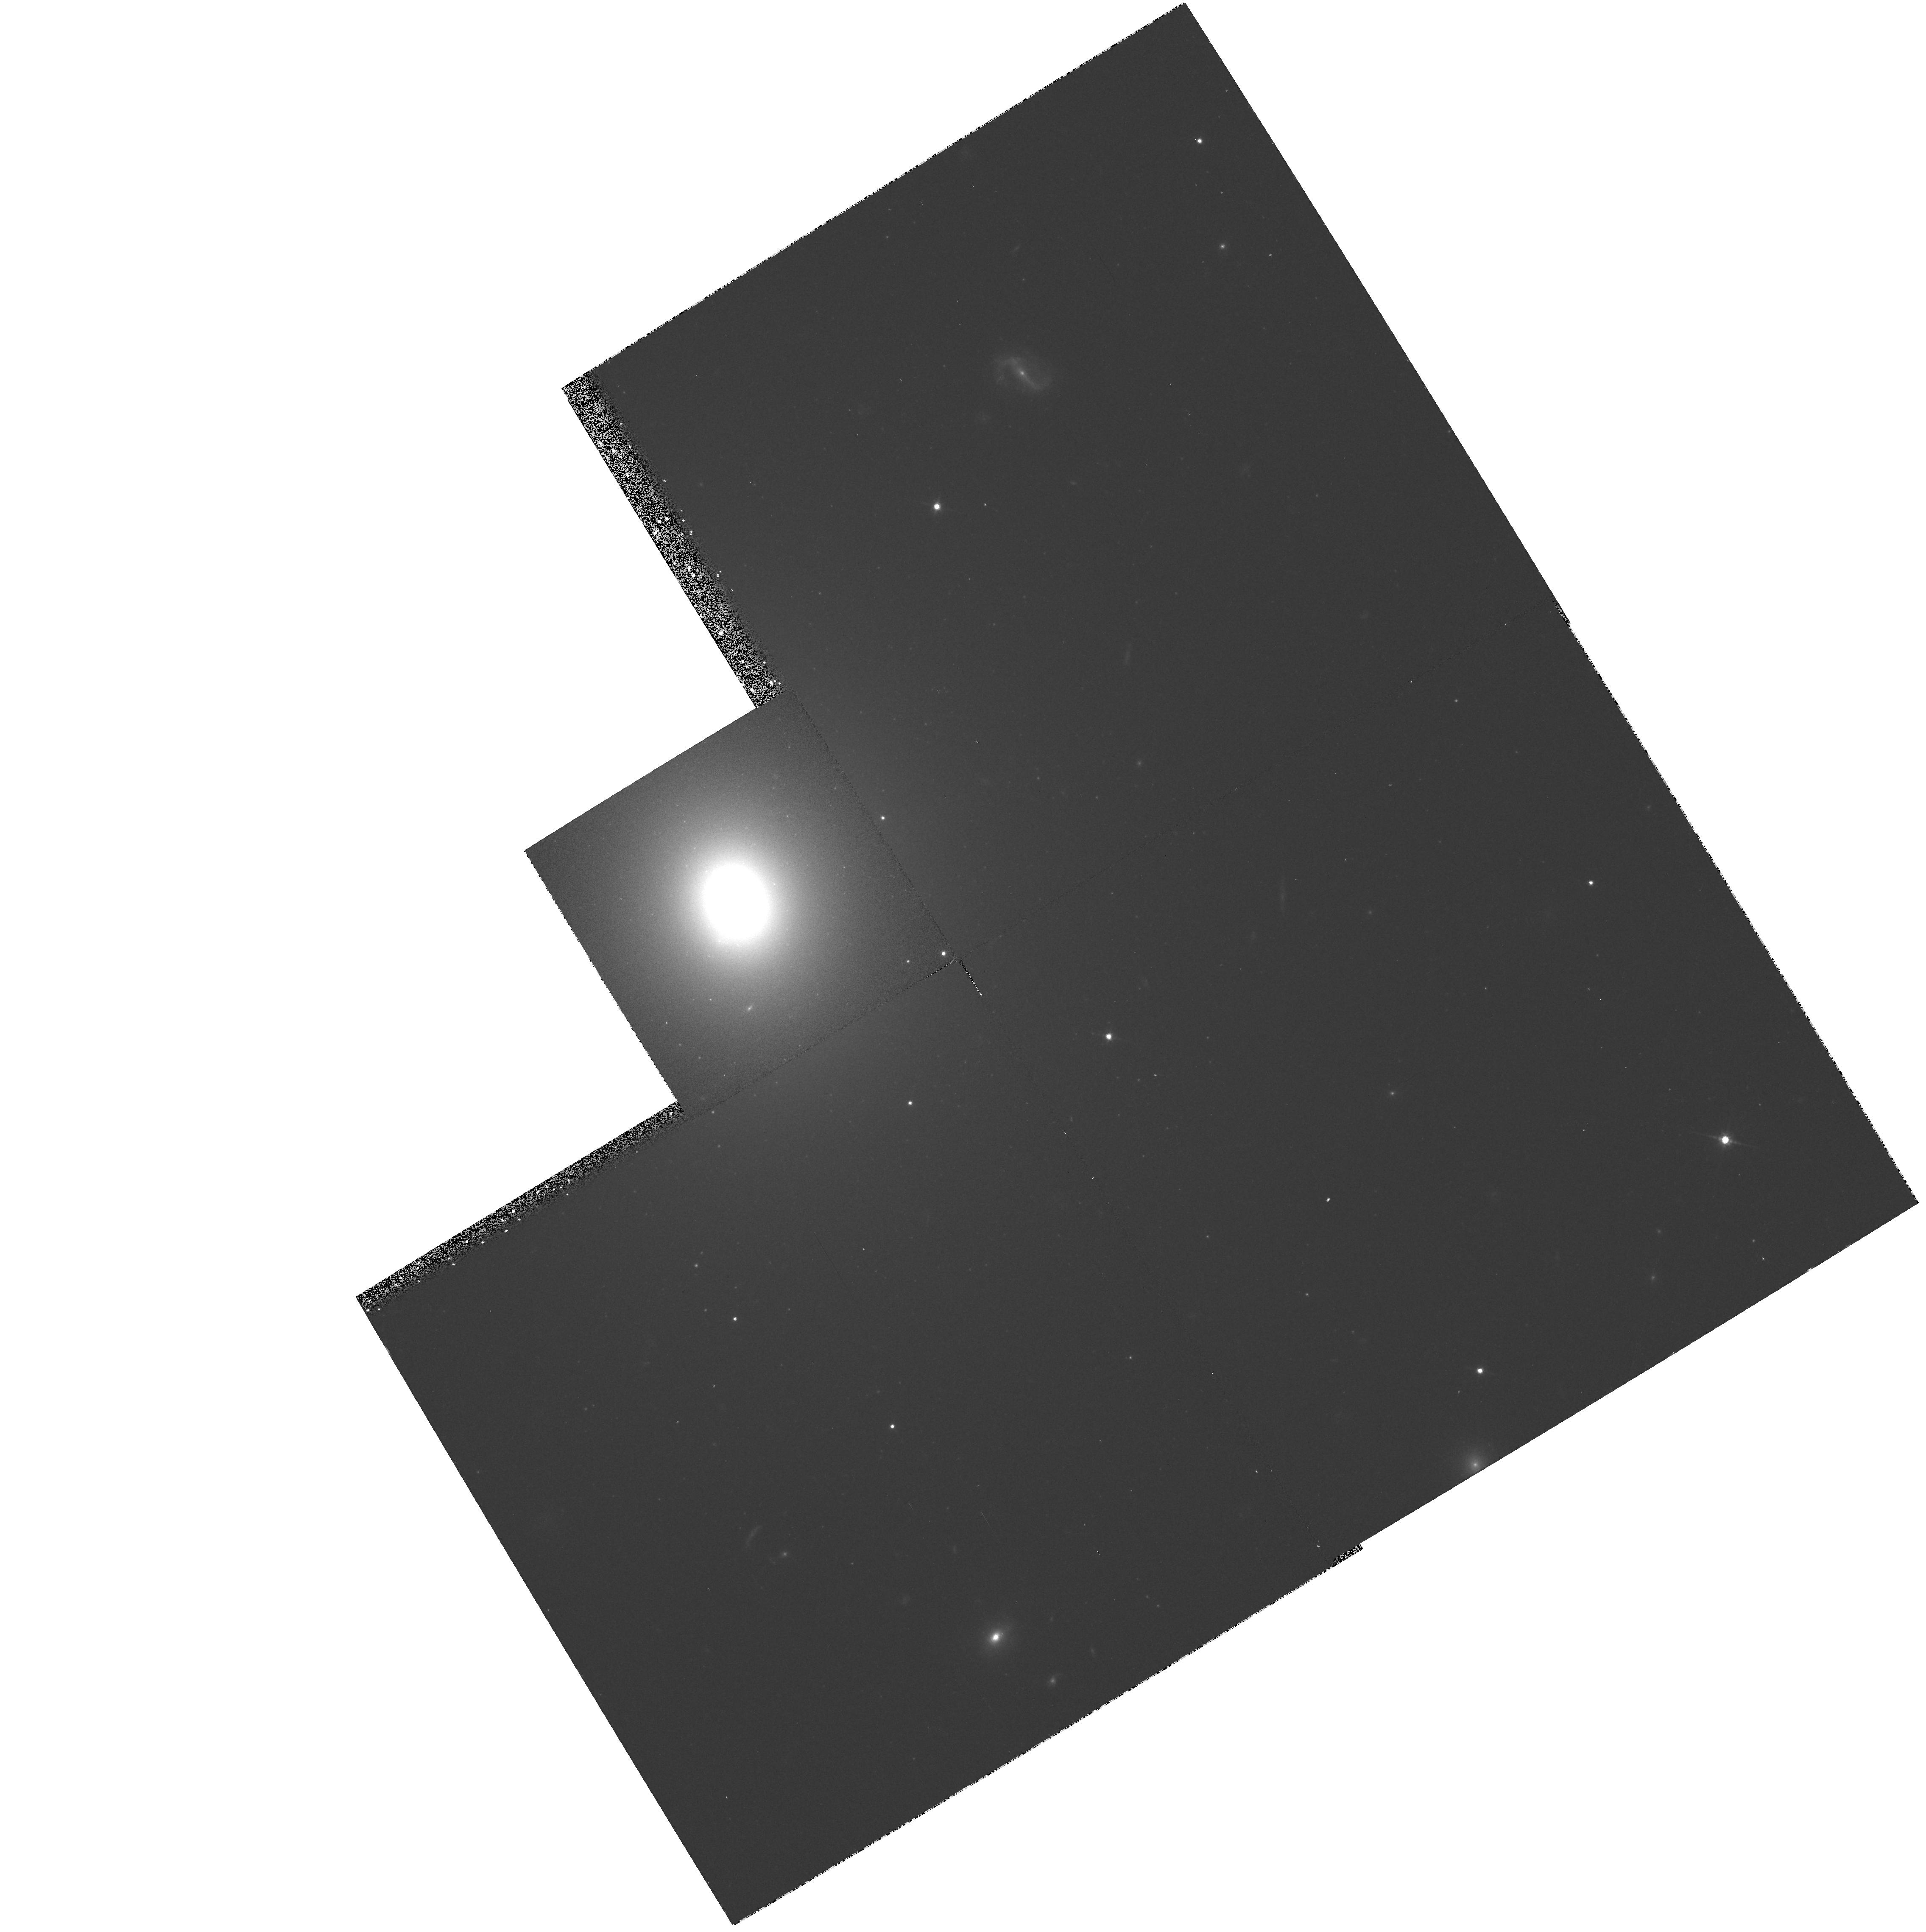
Target: NGC6251-NUC
Instrument: WFPC2/PC
Filter: F814W
Exposure: 17 min
Observation ID: hst_6653_01_wfpc2_pc_f814w_u3fm01

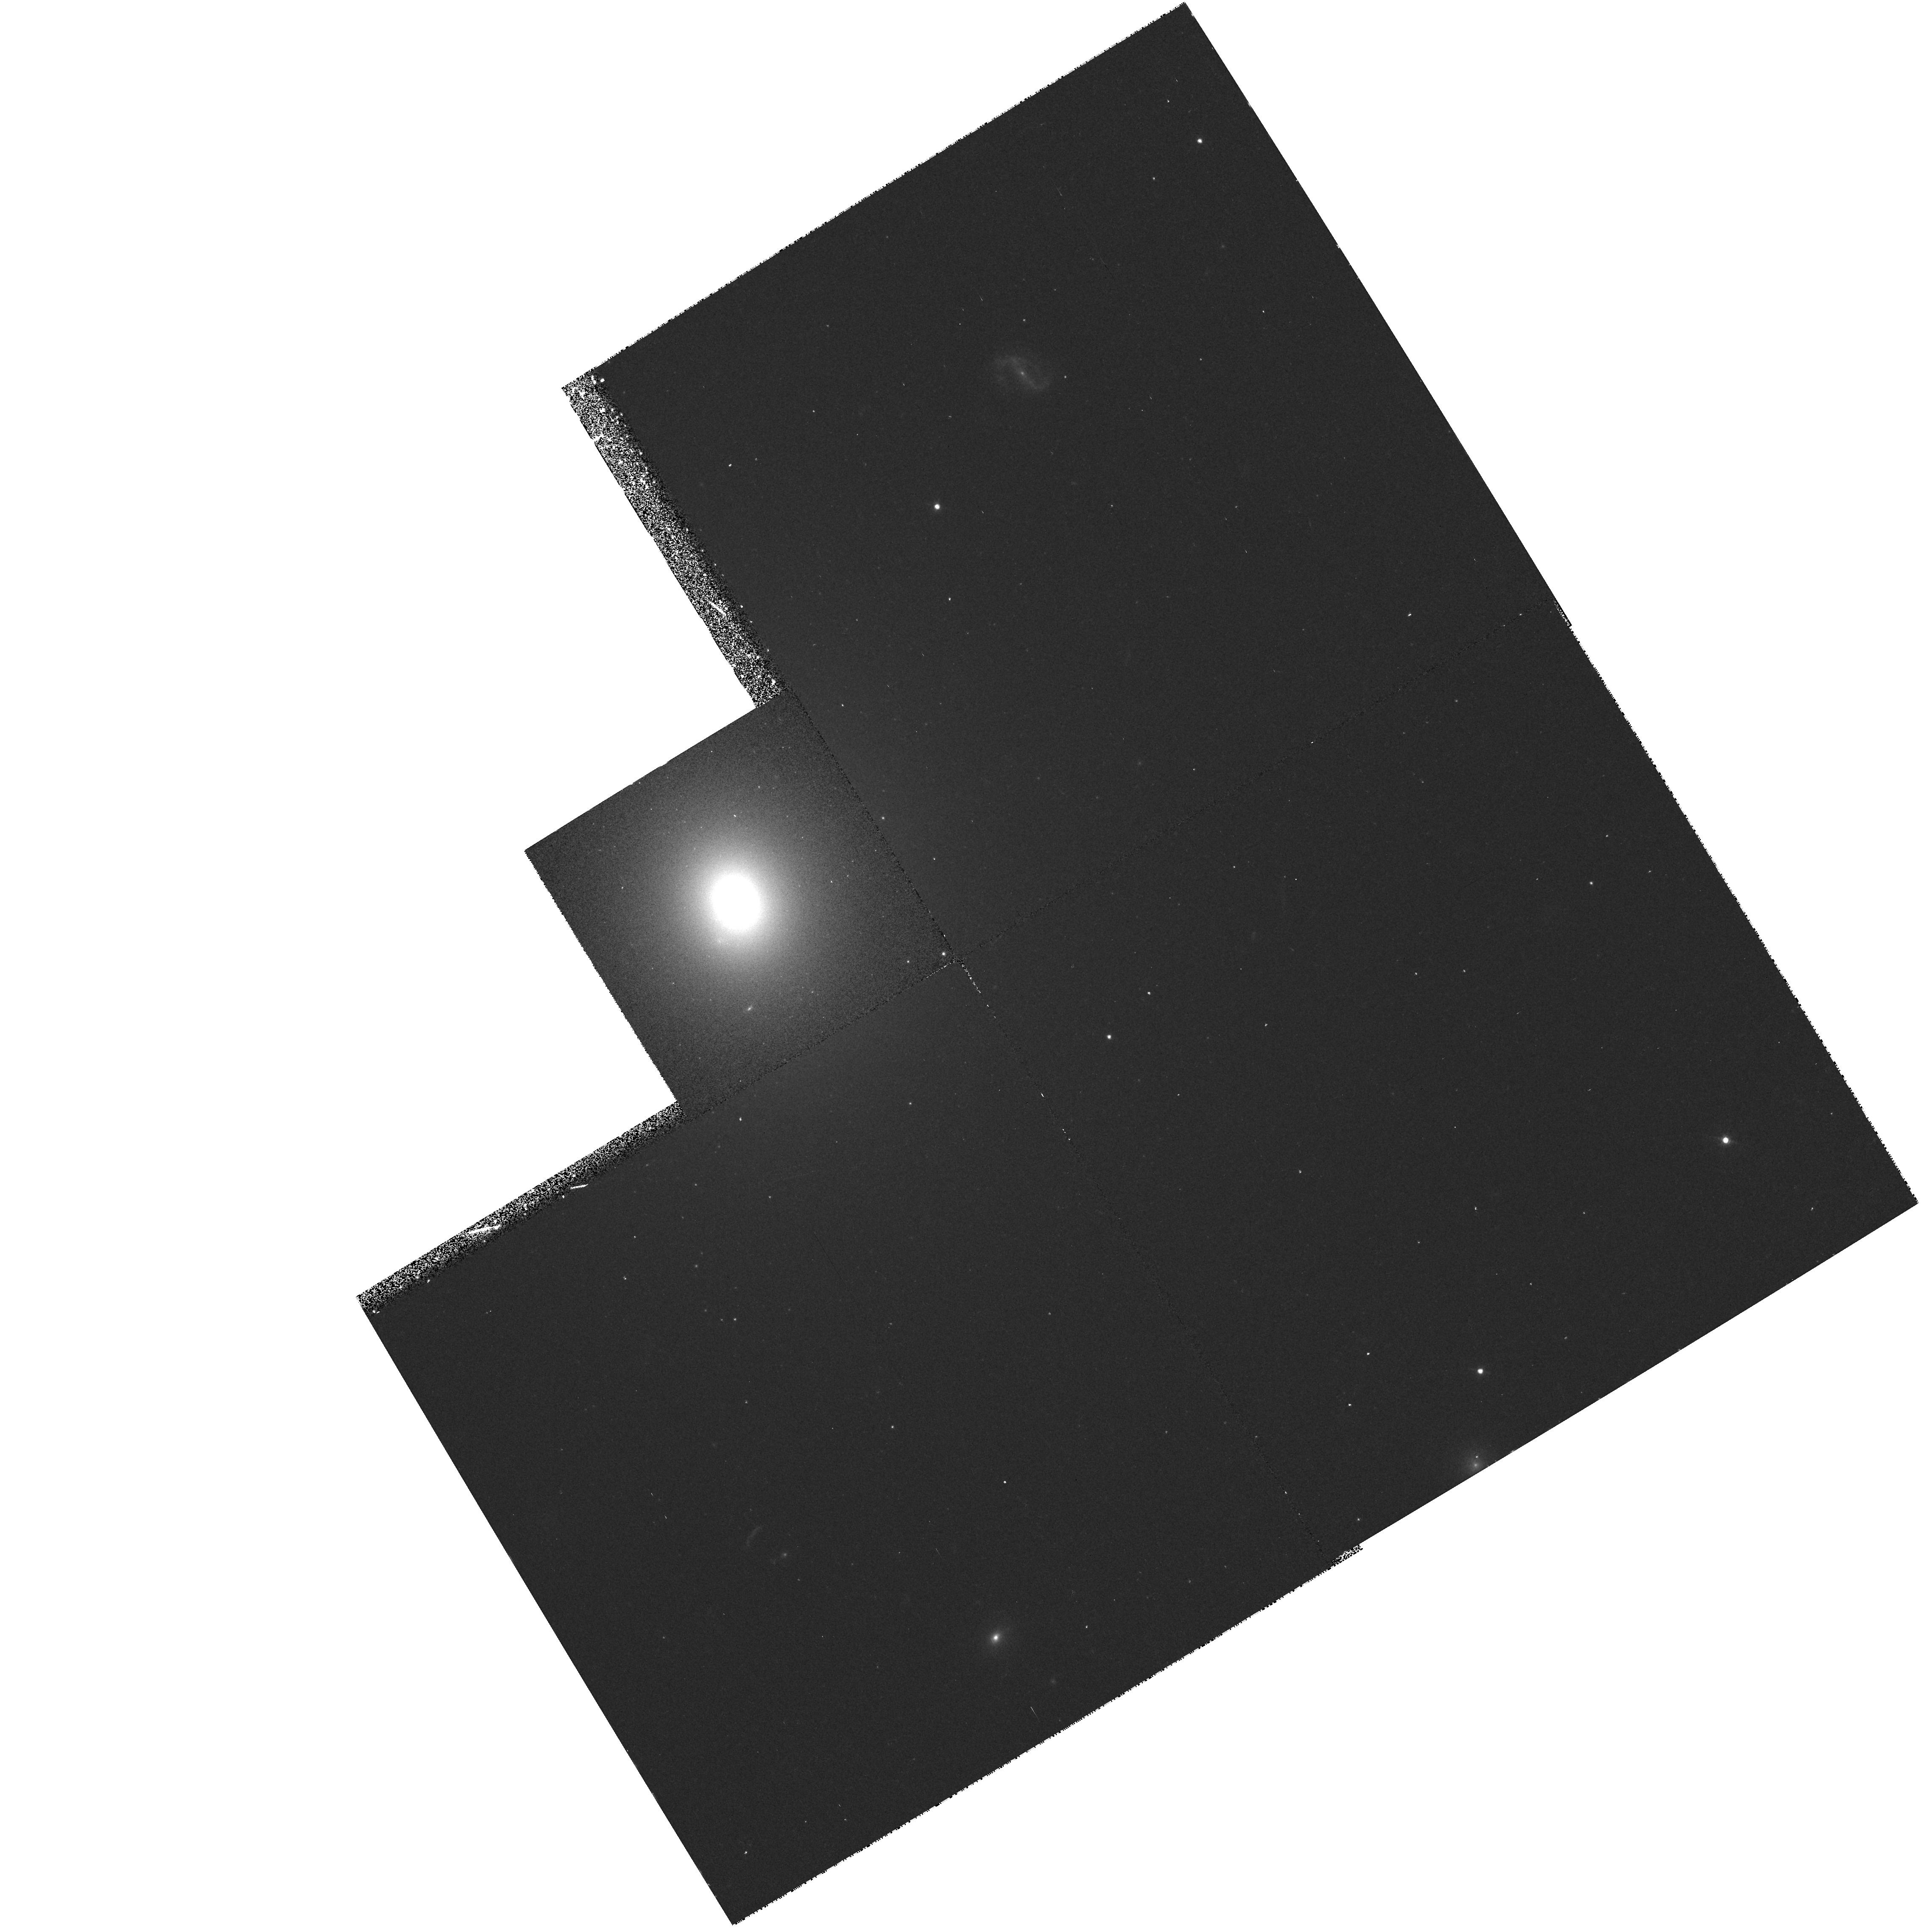
Target: NGC6251-NUC
Instrument: WFPC2/PC
Filter: F547M
Exposure: 23 min
Observation ID: hst_6653_01_wfpc2_pc_f547m_u3fm01

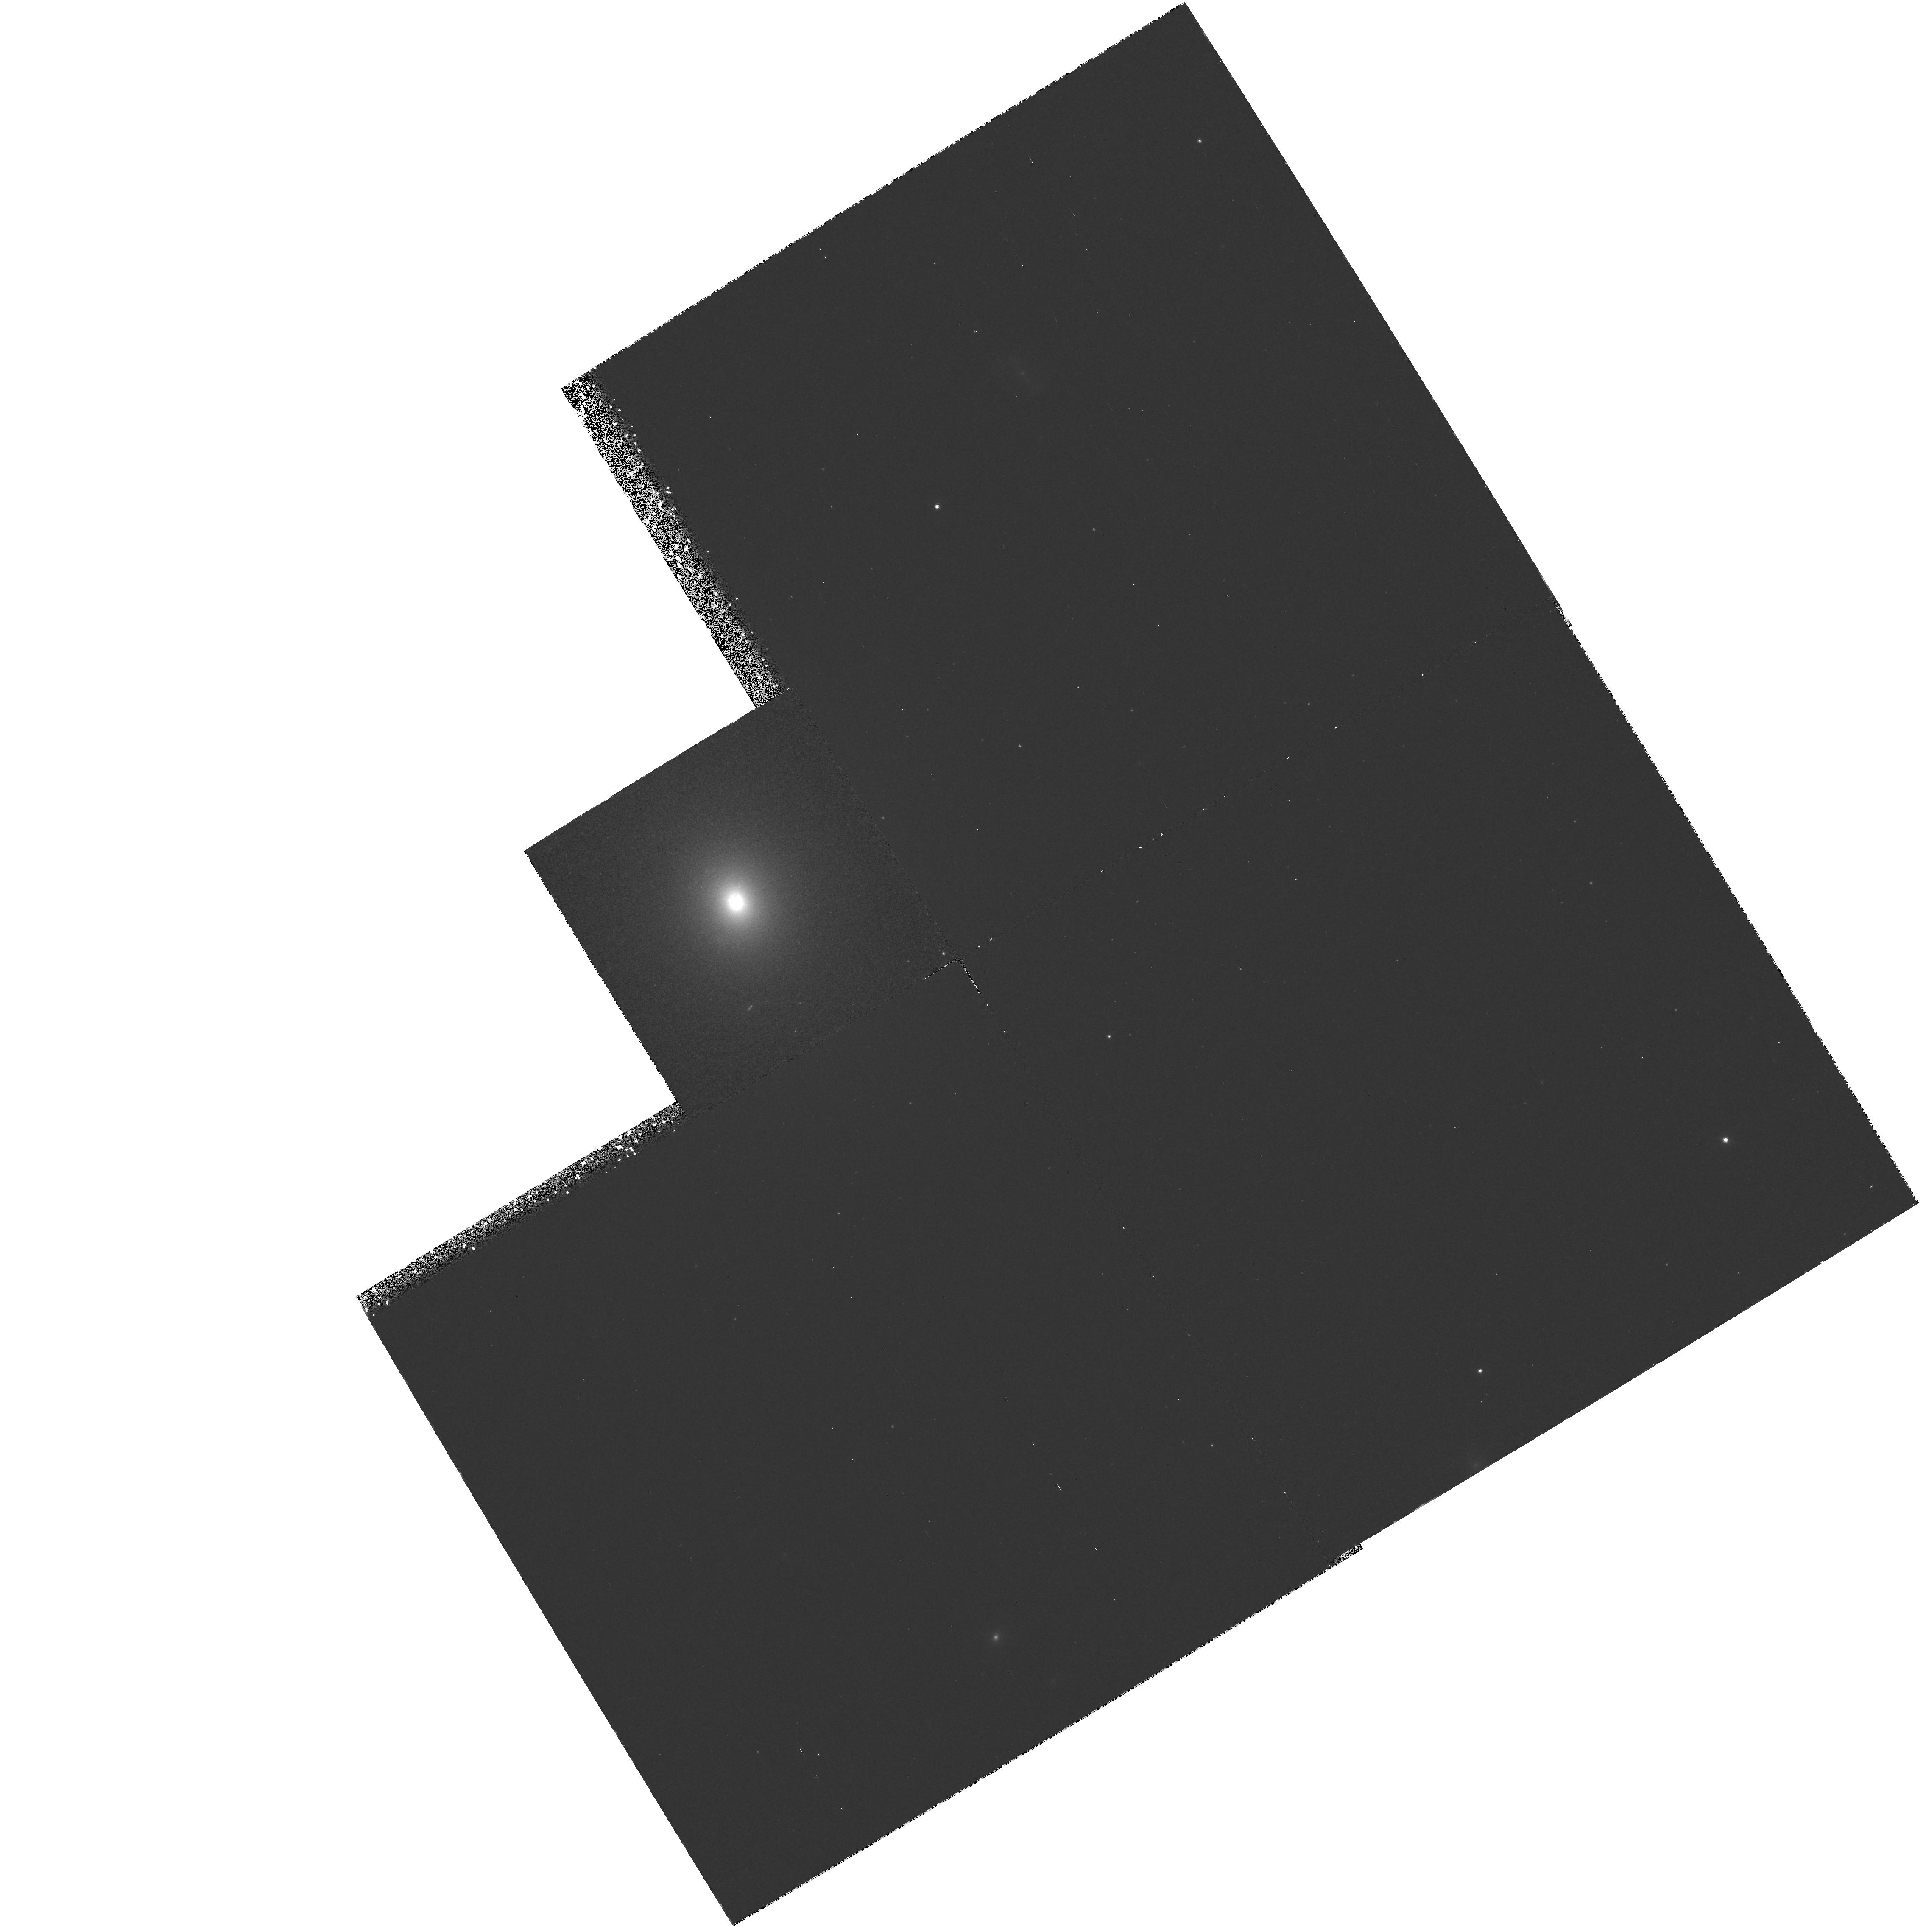
Target: NGC6251-NUC
Instrument: WFPC2/PC
Filter: F673N
Exposure: 1.6 h
Observation ID: hst_6653_01_wfpc2_pc_f673n_u3fm01

Kinematics of Ionized Gas in the Dusty Nuclear Disk in NGC 6251; An Excellent Candidate for a Massive Black Hole (PI: Ford, Holland)

We propose to use narrow-band WFPC2 images and FOS spectra to study the morphology and dynamics of the ionized gas in the nuclear disk of the elliptical galaxy NGC 6251. Our aim is to study the disk around the active nucleus, and to establish the presence and mass of a central, massive black hole, following the same procedure that led to a successful detection of black holes in M87 and NGC 4261 (Ford et al. 1994, Harmes et al. 1994, Ferrarese et al. 1996). NGC 6251 is ideal for this type of study; as in M87 and NGC 4261 (Ford et al. 1994, Jaffe et al. 1994), NGC 6251 harbors a small nuclear dust disk (O'Neil and Lynds, 1994), and is a very powerful radio galaxy. The minor axis of the dust disk is aligned with the spectacular 100 kpc radio jet and the axis of the Mpc scale radio lobes (Waggett, Warner, and Baldwin, 1977), an alignment also found in M87 and NGC 4261, suggesting that the NGC 6251 disk is causally related to the nuclear activity. Nuclear disks of ionized gas and dust provide a powerful way to measure the central potential. Indeed, HST/FOS spectra of M87 and NGC 4261 (Harms et al. 1994, Ferrarese et al. 1996) allowed us to study the orbital motion of the ionized gas in the nuclear disks, and enabled measurement of central masses of 2.4X10^9 solar masses and 1.2X10^9 solar masses in the two galaxies.